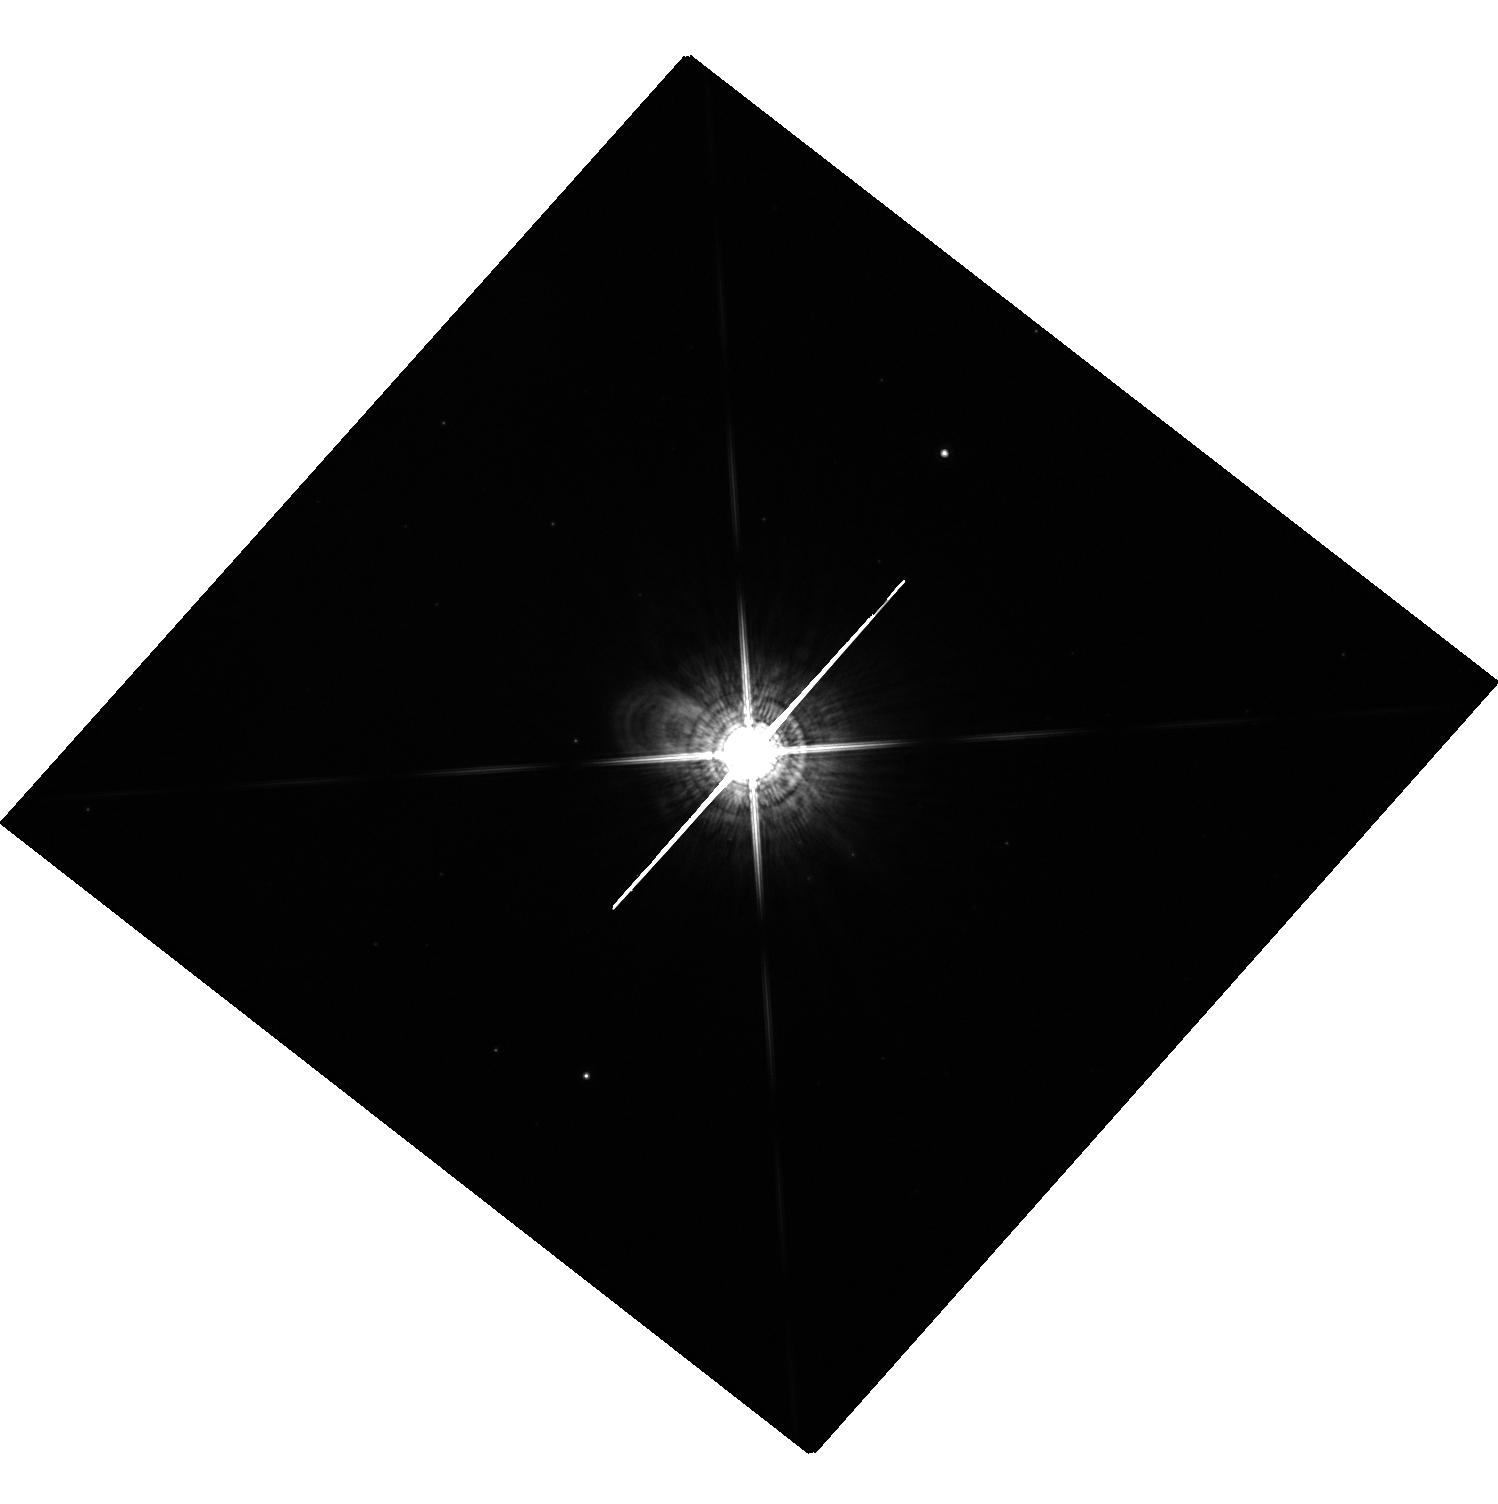
Target: X-VUL. Instrument: WFC3/UVIS. Filter: F845M. Exposure: 2 min. Observation ID: hst_12215_70_wfc3_uvis_f845m_ibg470

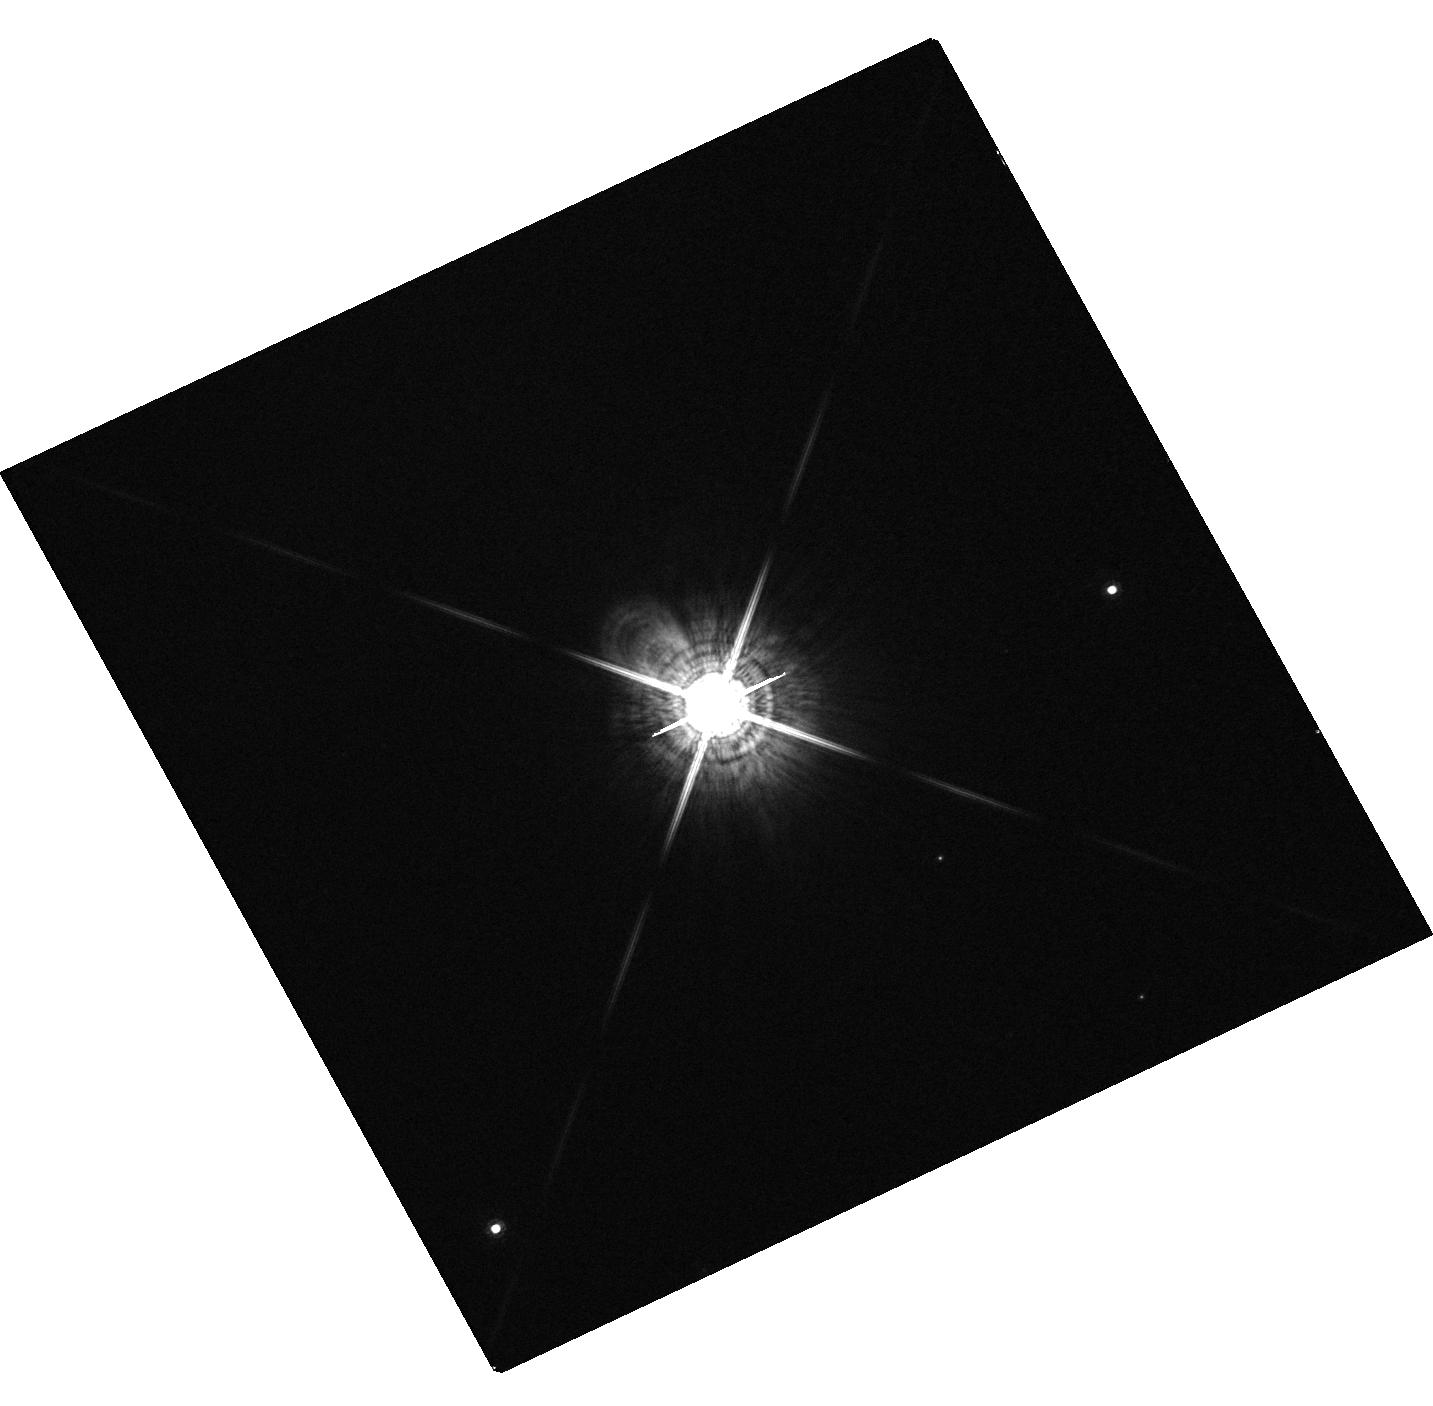
Target: V553-CEN. Instrument: WFC3/UVIS. Filter: F845M. Exposure: 1 min. Observation ID: hst_12215_17_wfc3_uvis_f845m_ibg417

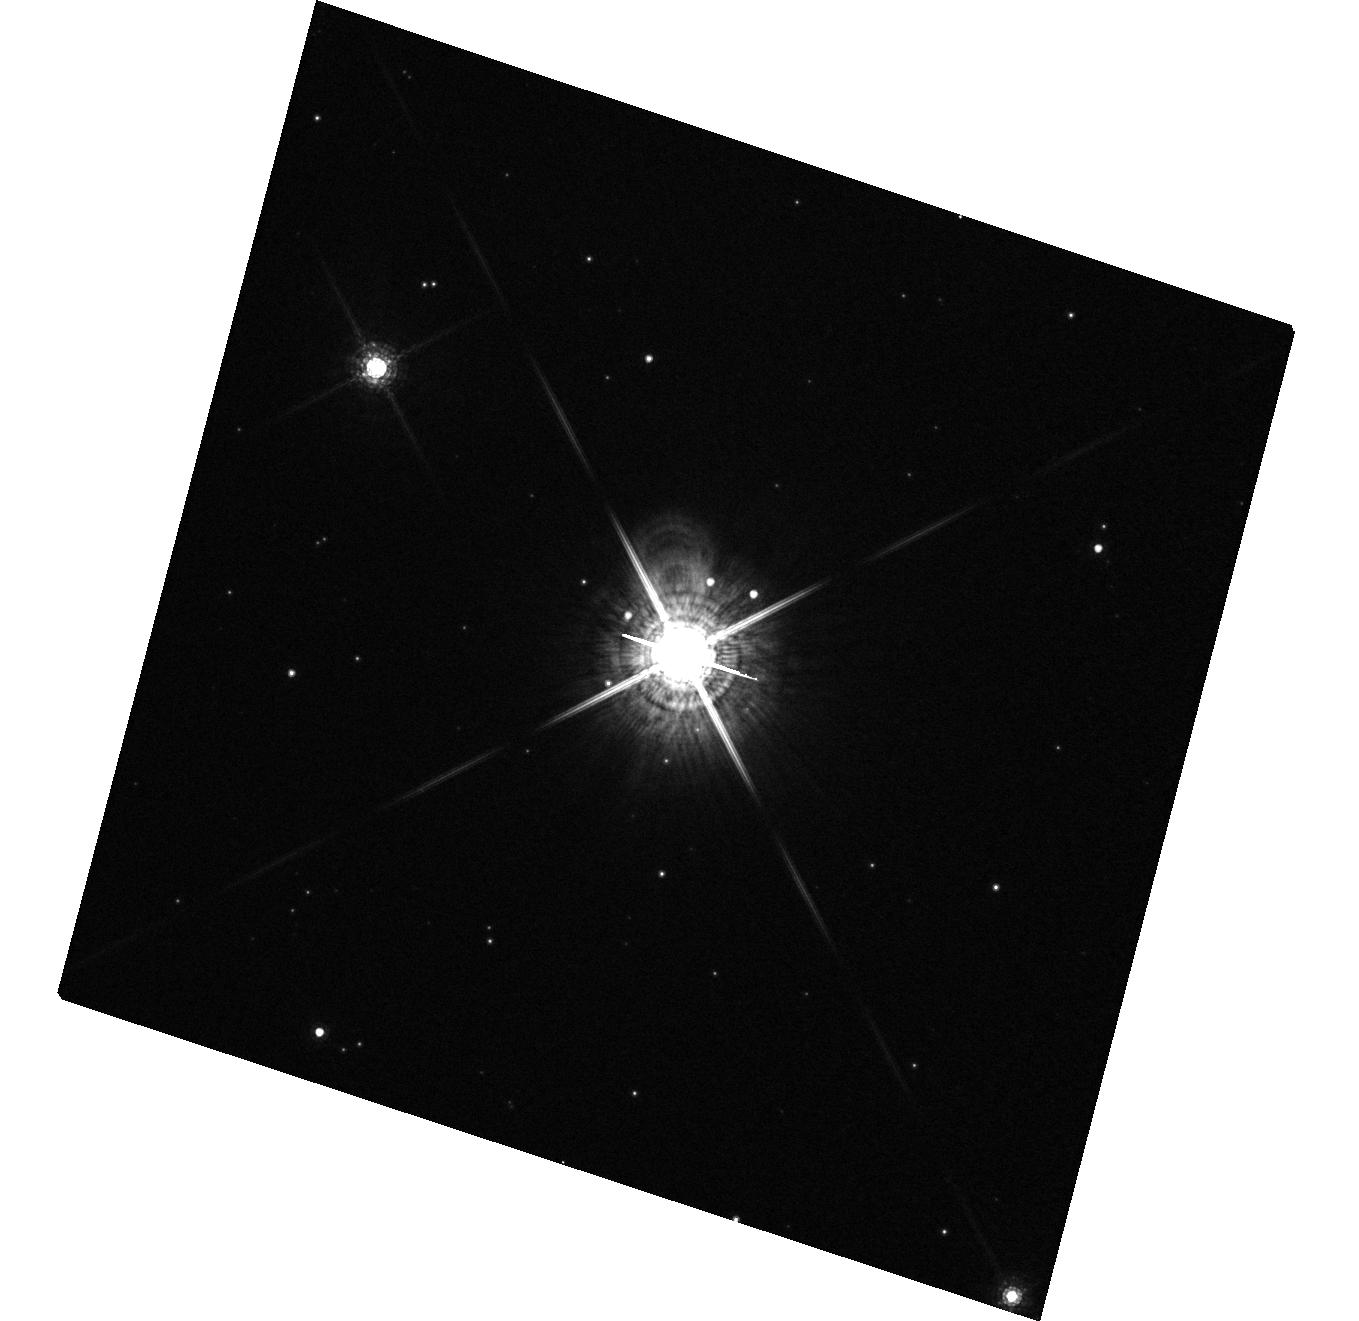
Target: Y-CAR. Instrument: WFC3/UVIS. Filter: F845M. Exposure: 1 min. Observation ID: hst_12215_11_wfc3_uvis_f845m_ibg411

Searching for the Missing Low-Mass Companions of Massive Stars (PI: Evans, Nancy Remage)

Recent results on binary companions of massive O stars appear to indicate that the distribution of secondary masses is truncated at low masses. It thus mimics the distribution of companions of G dwarfs and also the Initial Mass Function (IMF), except that it is shifted upward by a factor of 20 in mass. These results, if correct, provide a distribution of mass ratios that hints at a strong constraint on the star-formation process. However, this intriguing result is derived from a complex simulation of data which suffer from observational incompleteness at the low-mass end. We propose a snapshot survey to test this result in a very direct way. HST WFC3 images of a sample of the nearest Cepheids (which were formerly B stars of ~5 Msun) will search for low-mass companions down to M dwarfs. We will confirm any companions as young stars, and thus true physical companions, through follow-up Chandra X-ray images. Our survey will show clearly whether the companion mass distribution is truncated at low masses, but at a mass much higher than that of the IMF or G dwarfs.